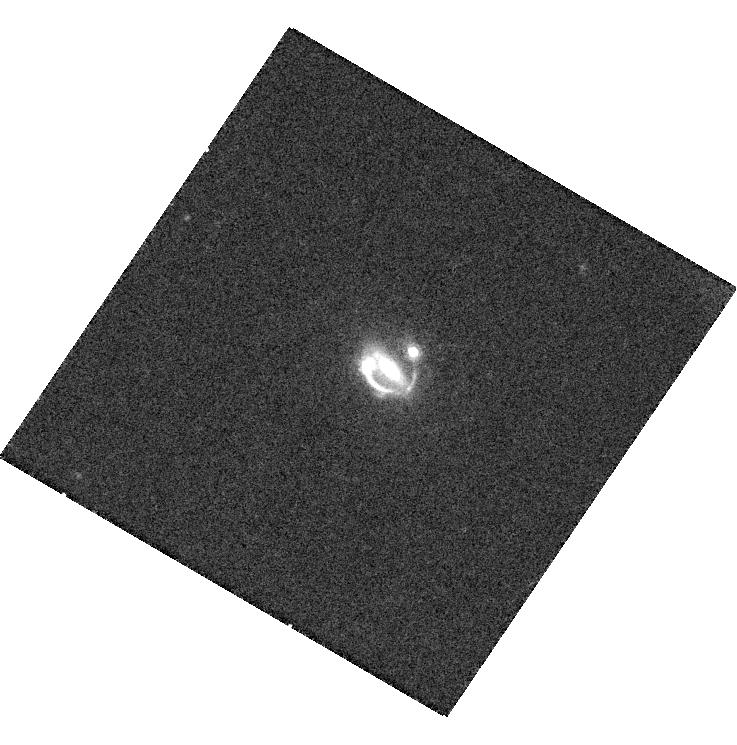
Target: SDSS092115.47+285444.3
Instrument: WFC3/UVIS
Filter: F814W
Exposure: 19 min
Observation ID: hst_13001_a1_wfc3_uvis_f814w_ic0wa1

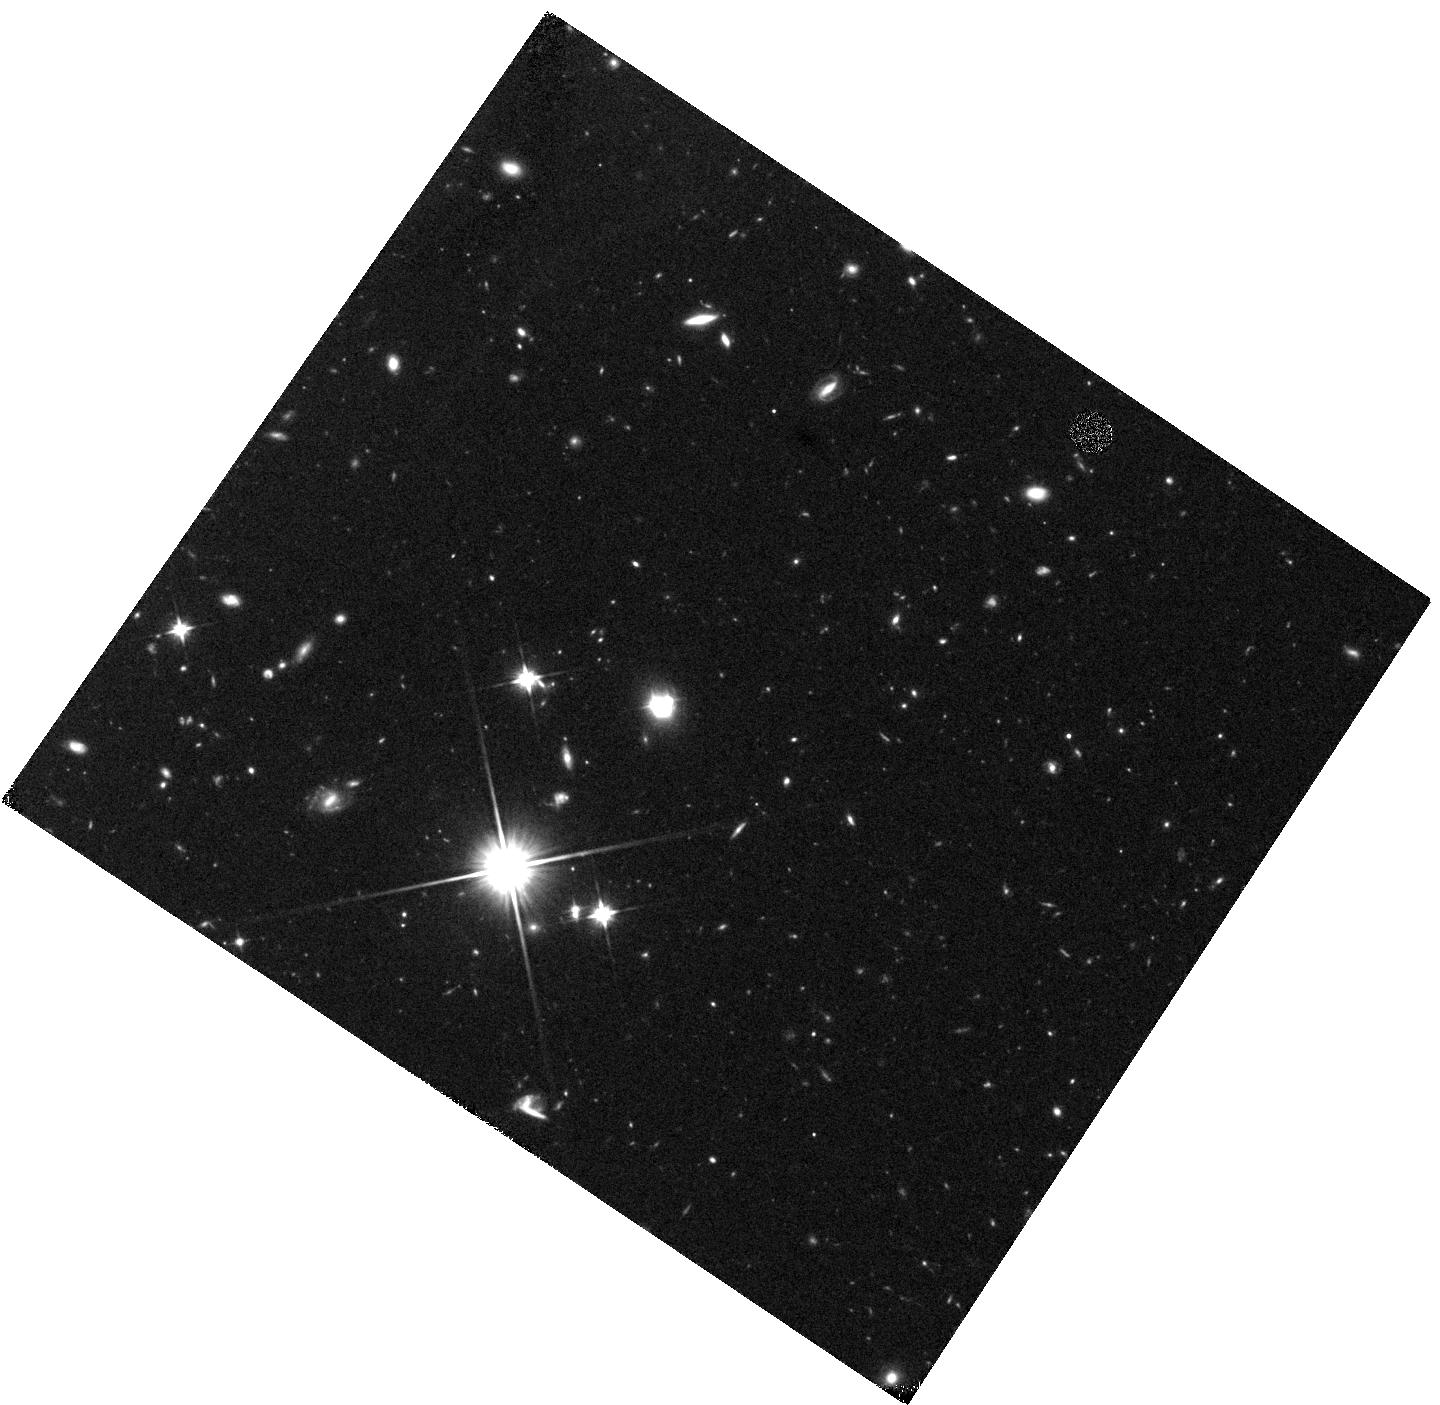
Target: SDSS092115.47+285444.3
Instrument: WFC3/IR
Filter: F110W
Exposure: 22 min
Observation ID: hst_13001_a1_wfc3_ir_f110w_ic0wa1

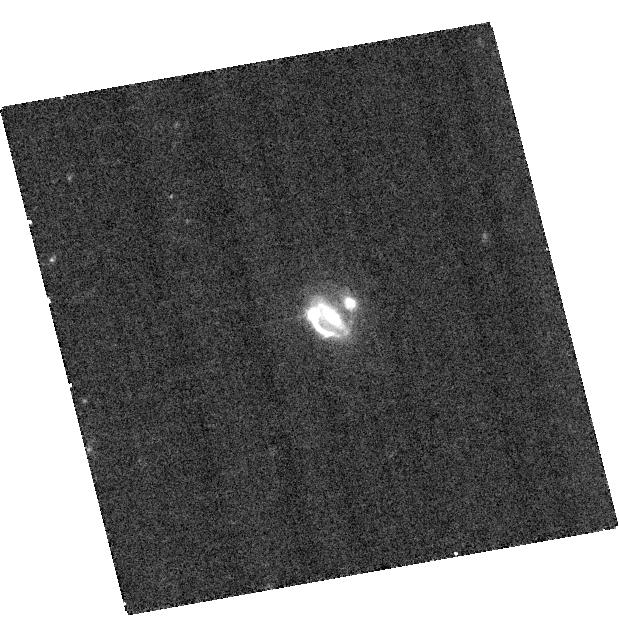
Target: SDSS092115.47+285444.3
Instrument: ACS/WFC
Filter: F625W
Exposure: 17 min
Observation ID: hst_13001_01_acs_wfc_f625w_jc0w01

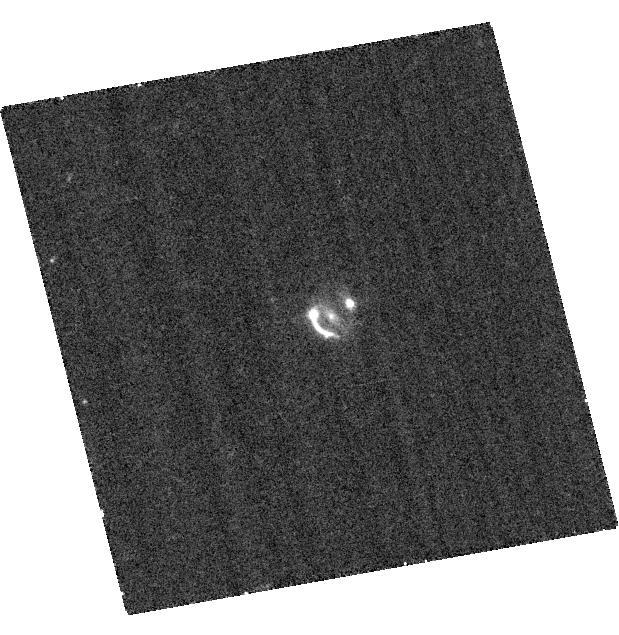
Target: SDSS092115.47+285444.3
Instrument: ACS/WFC
Filter: F475W
Exposure: 17 min
Observation ID: hst_13001_01_acs_wfc_f475w_jc0w01

SDSS 0921+28: A unique lensed quasar system (PI: Ofek, Eran O.)

SDSS 0921+28 is a unique small-separation (1.9") lensed quasar system we found recently. Adaptive optics imaging shows several images of at least two lensed objects: A doubly lensed quasar; An inclined quad image of a lensed galaxy; and possibly an image of the lensed quasar host galaxy. As far as we know this is the first example (in visible light) of a galaxy-mass lens which is lensing multiple sources. We estimate that roughly $1$\% of the quasar lensed by galaxy mass objects have images of additional lensed sources. The existence of a lensed quasar that allows to measure the time delay along with many constraints (maybe of sources at different redshifts) will be a powerful tool for cosmological study as well as to probe the quasar host galaxy in great details. Here we propose to obtain 4 band imaging of the system using 2 HST orbits. Combined with the AO K-band observations this will allow to obtain accurate photometric redshift of the different sources; study their morphology and accurately modeling of the lensing potential. Specifically, the accurate modeling of the lensing potential will have important implications for measurements of cosmological parameters.